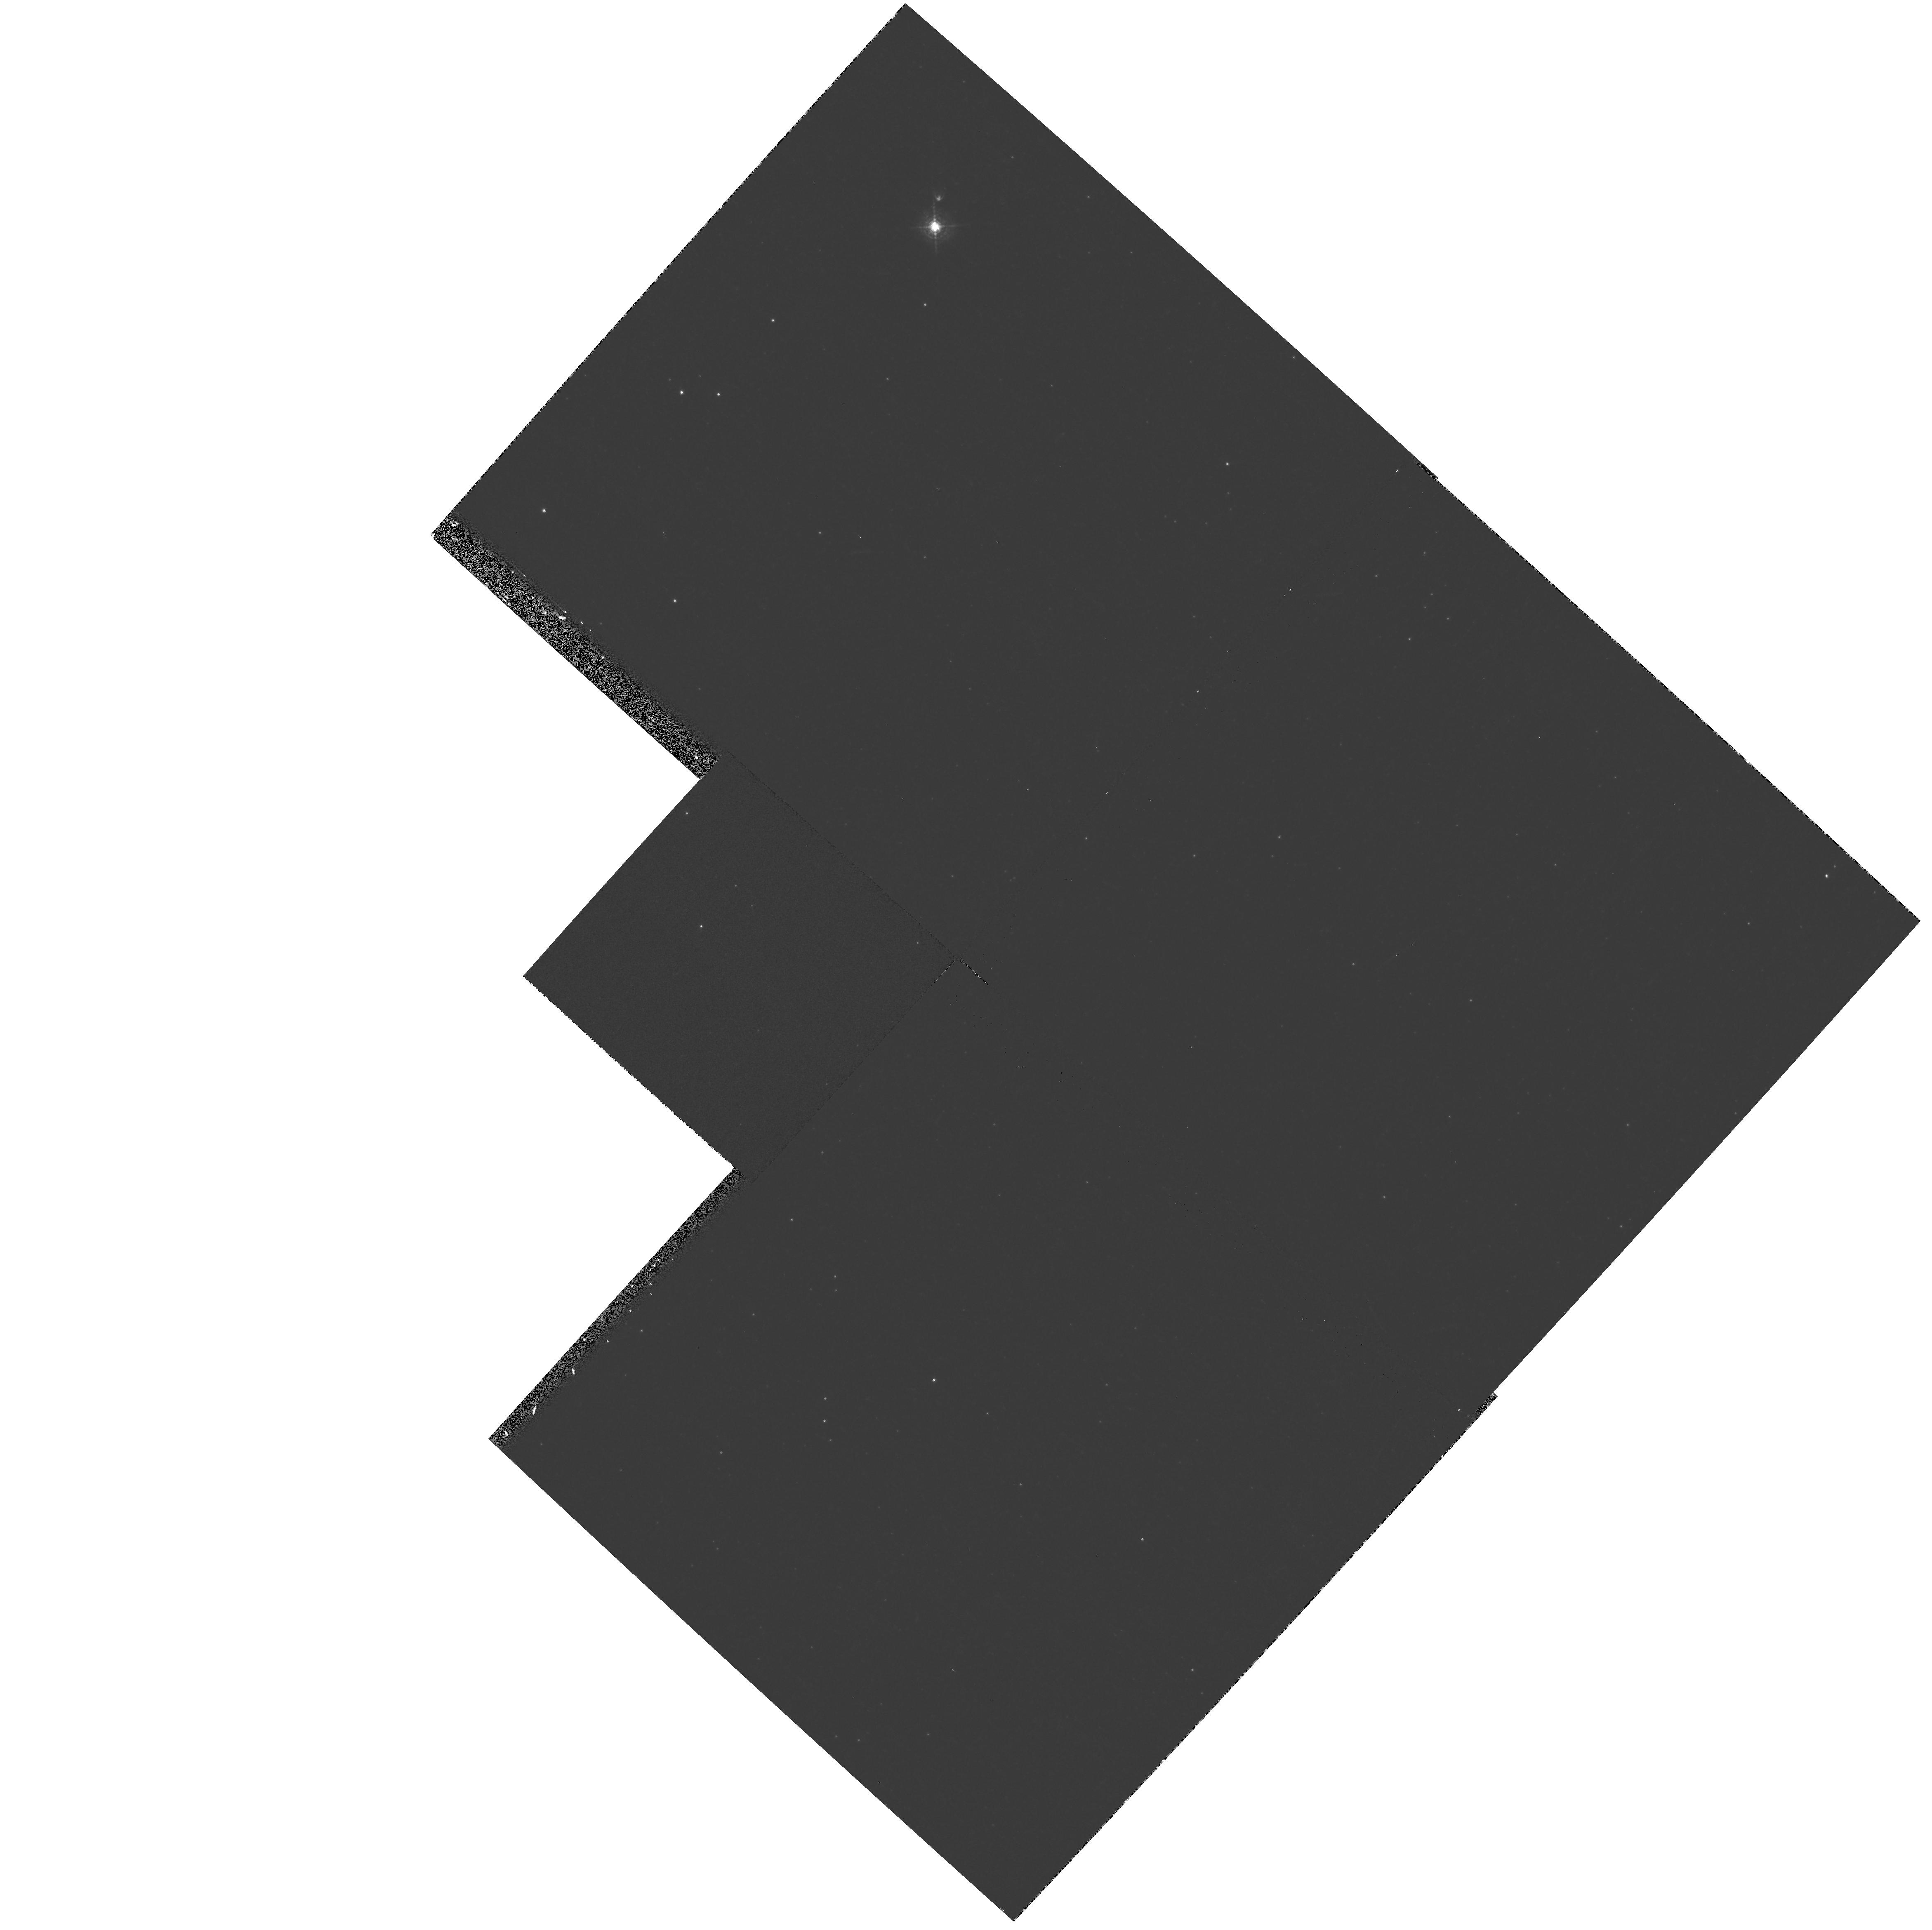
Target: SAKURAI-NOVALIKE-VAR. Instrument: WFPC2/PC. Filter: F502N. Exposure: 10 min. Observation ID: hst_8395_01_wfpc2_pc_f502n_u59g01

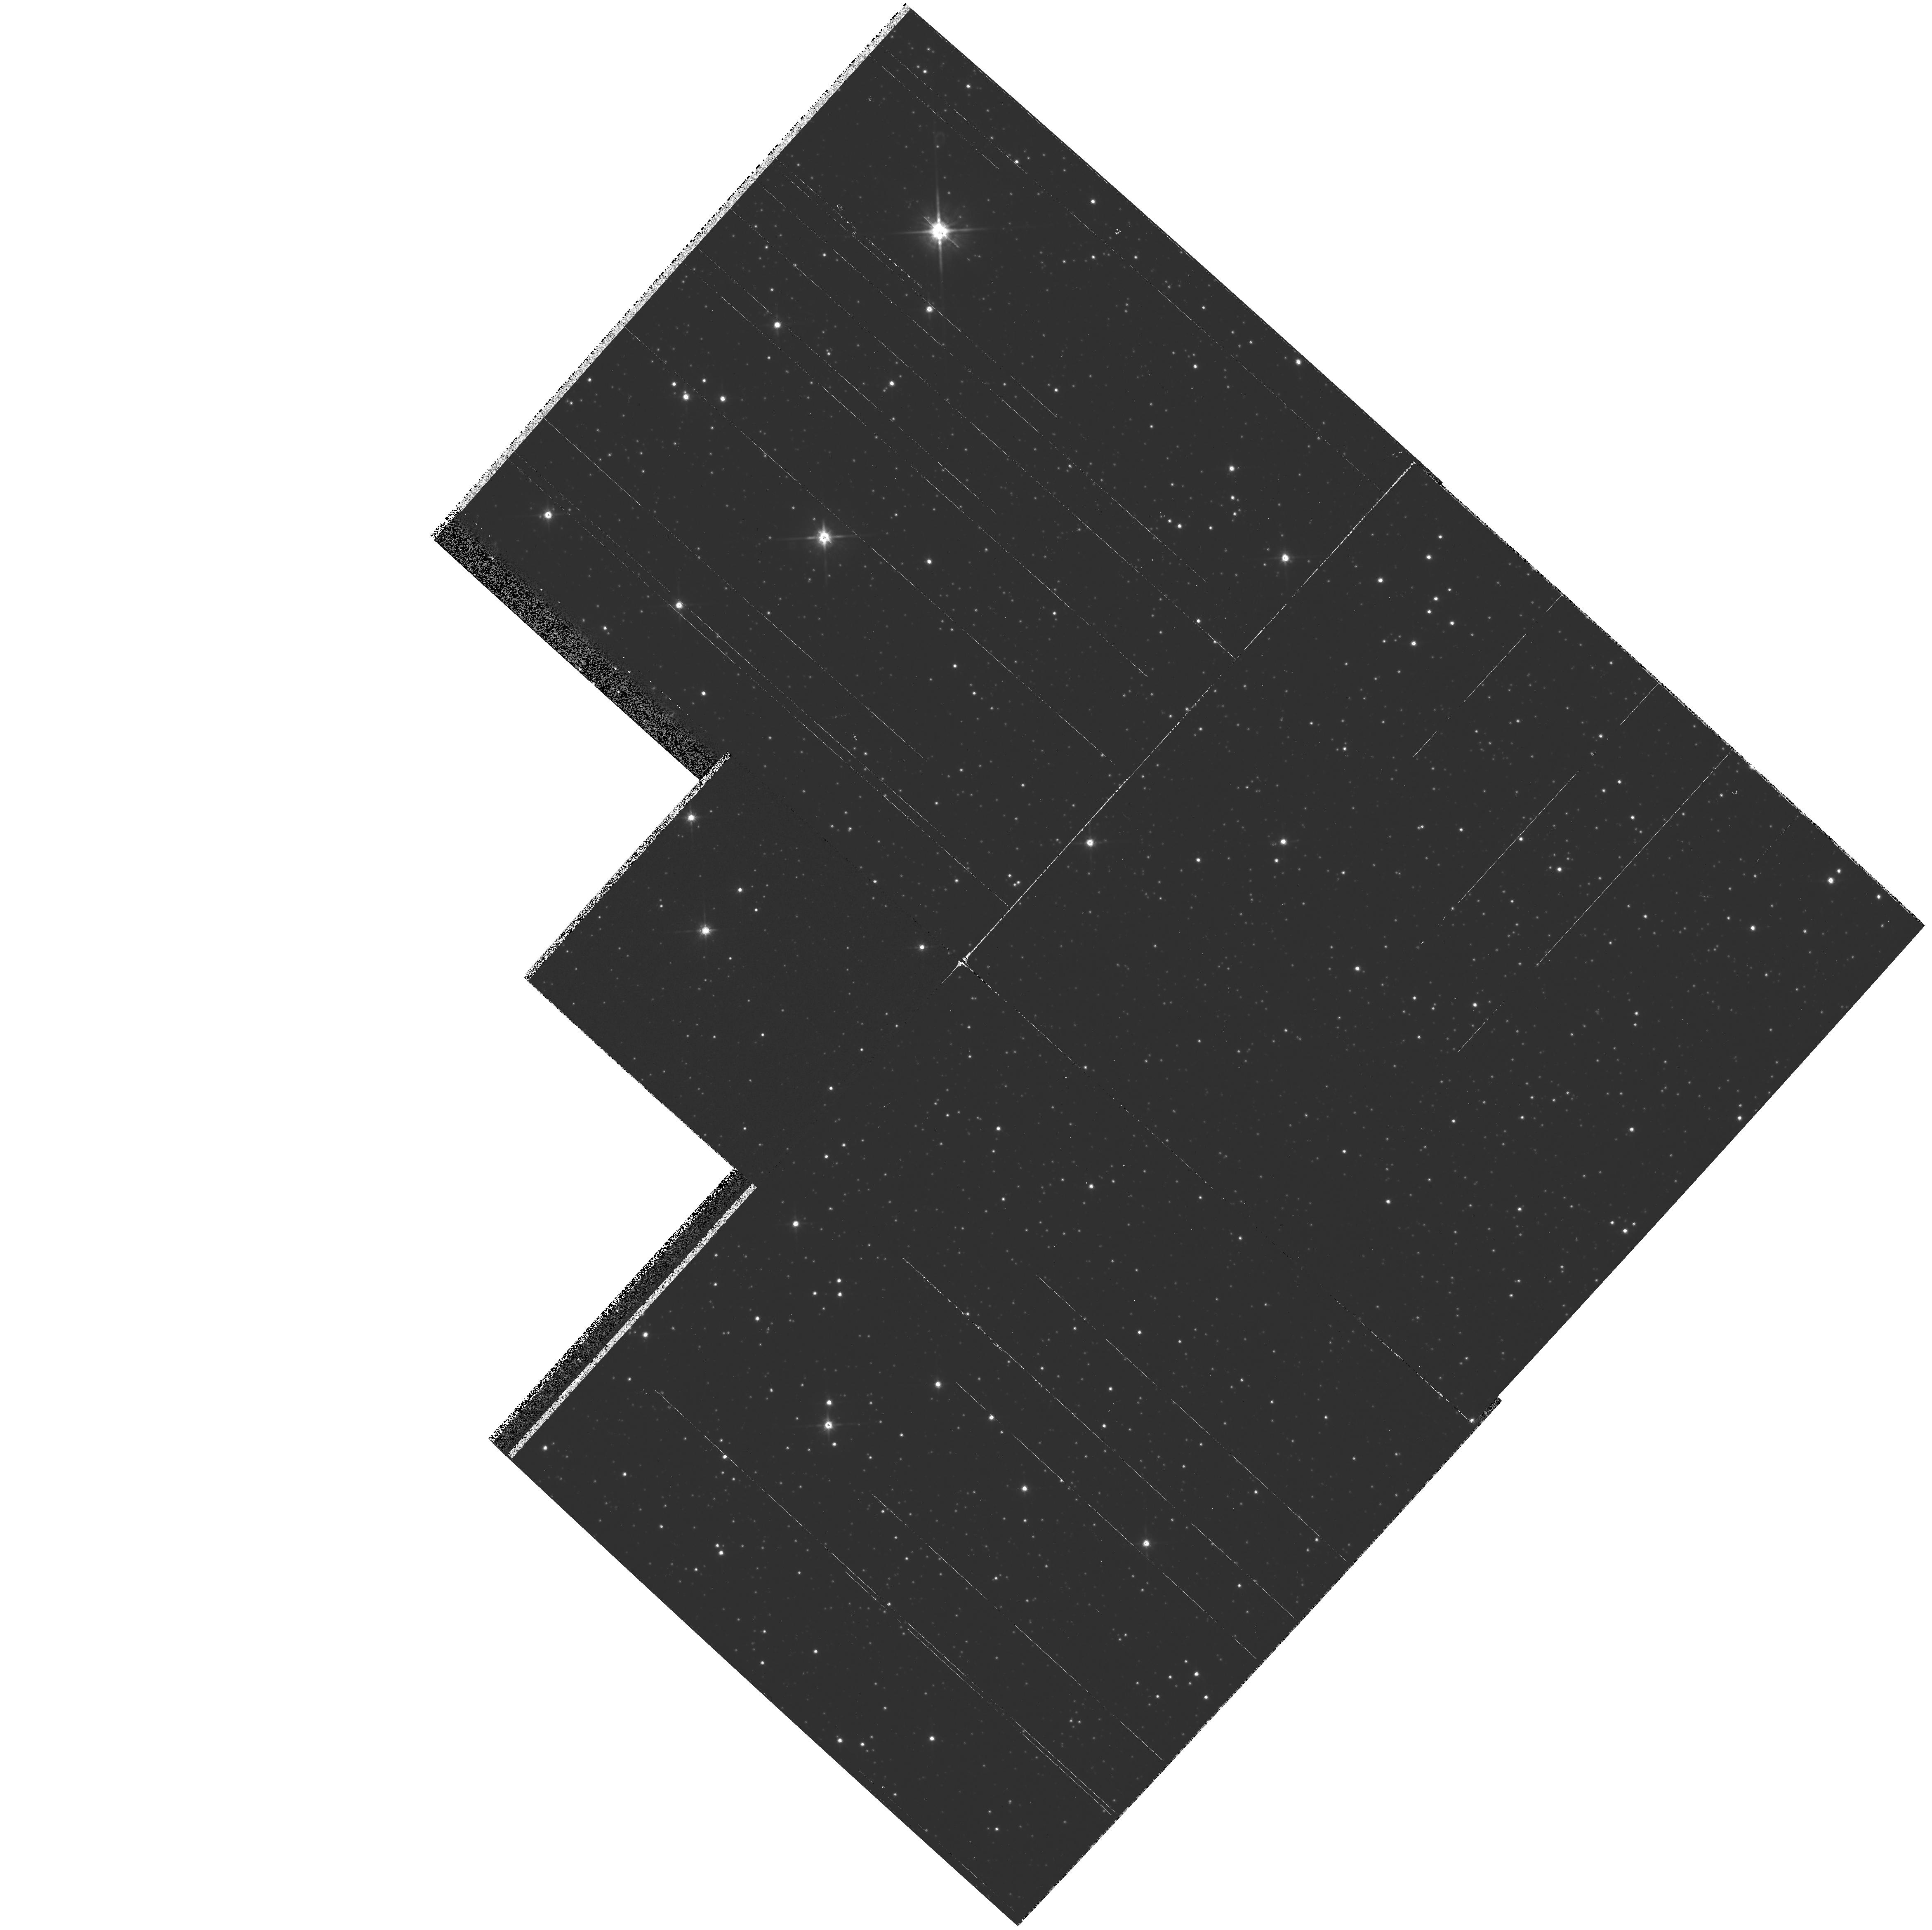
Target: SAKURAI-NOVALIKE-VAR. Instrument: WFPC2/PC. Filter: F814W. Exposure: 2 min. Observation ID: hst_8395_01_wfpc2_pc_f814w_u59g01

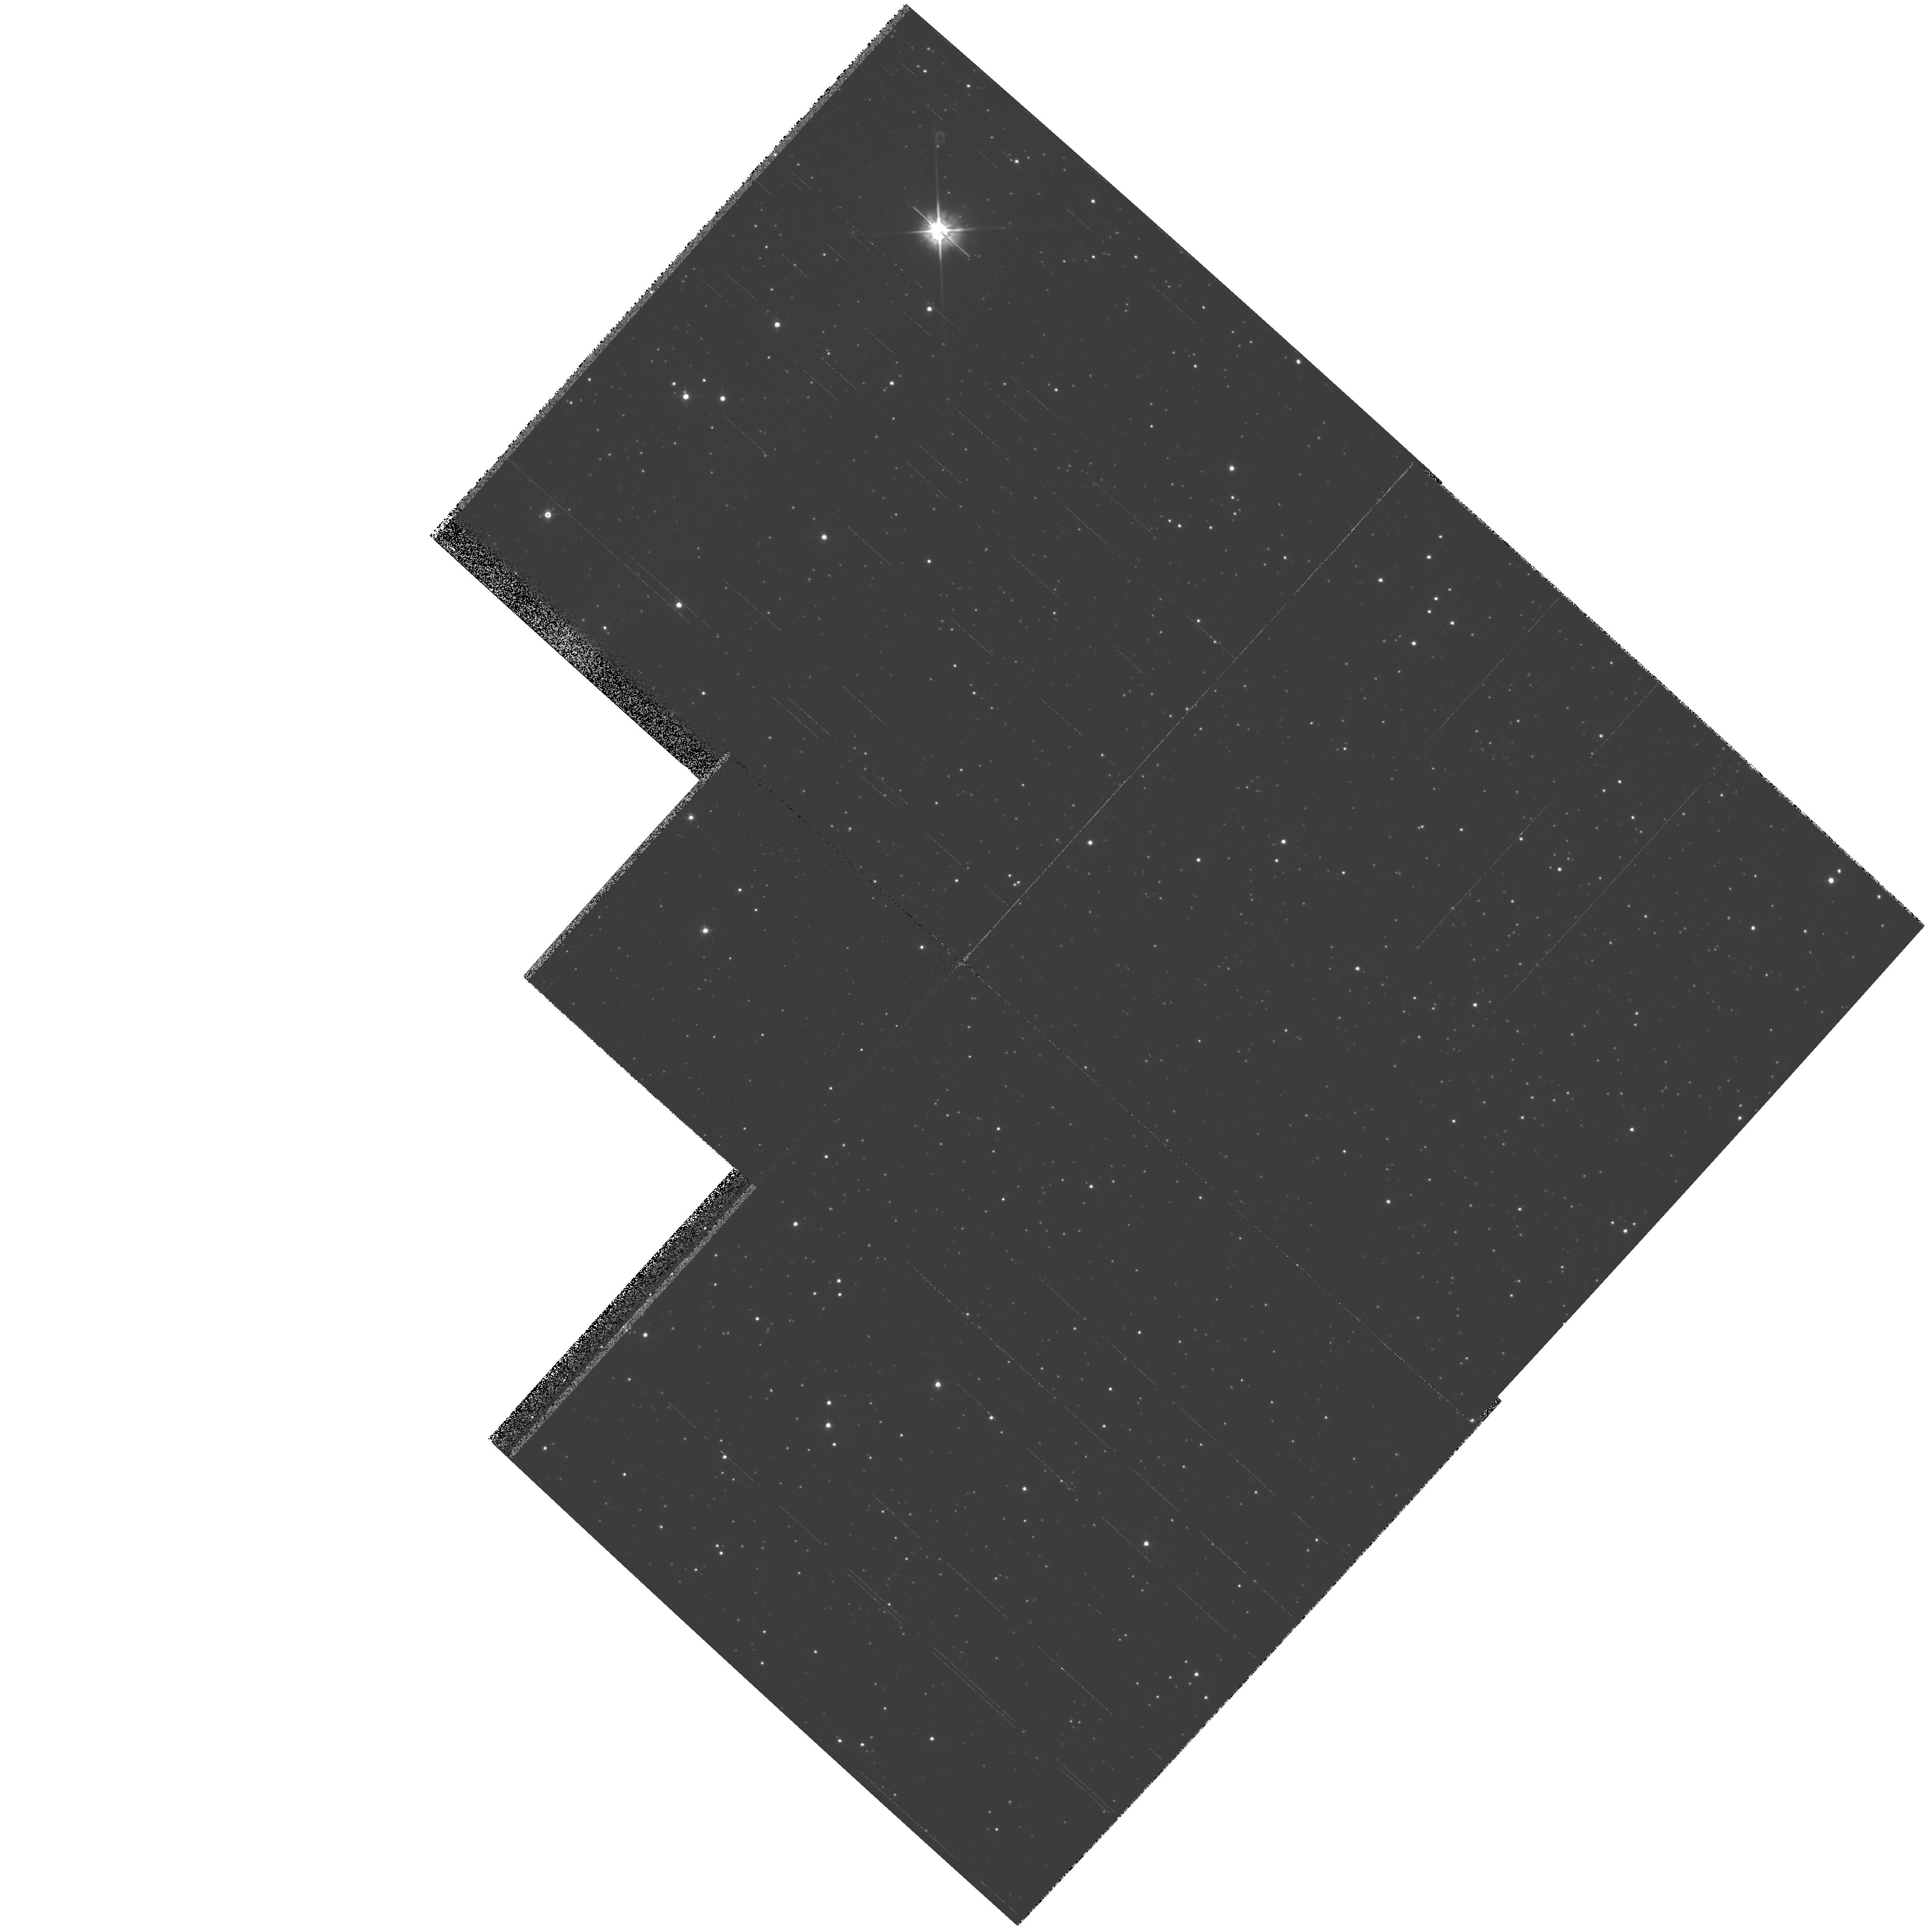
Target: SAKURAI-NOVALIKE-VAR. Instrument: WFPC2/PC. Filter: F555W. Exposure: 2 min. Observation ID: hst_8395_01_wfpc2_pc_f555w_u59g01

Sakurai s Novalike Object: Real-Time Monitoring of a Stellar Thermal Pulse-Continued (PI: Bond, Howard E.)

The eruption of Sakurai's novalike variable in Sagittarius presents a "once-in-a-lifetime" opportunity for real-time observations of a star undergoing a final helium thermal pulse. The star rose from obscurity to become an 11th-magnitude, hydrogen-deficient red giant in 1995-96, but it is (possibly) already evolving back to high temperature. During the next few years, it will begin to (re)-ionize its large, faint planetary nebula, and we should be able to witness the reestablishment of a fast stellar wind as the effective temperature increases. We will use STIS to monitor the spectroscopic development of the star in the UV at regular 2-month intervals over the next 3 years. We will also use WFPC2 to check for propagation of a light echo into the surrounding medium by obtaining images twice per year. In combination with ground-based monitoring (optical, IR, and mm), we will produce the first detailed case study of a thermal pulse. As we are essentially seeing a star retracing its evolution across the HR diagram from the AGB to the planetary-nebula phase, these observations will also aid our understanding of the more general case of post-AGB stellar evolution.